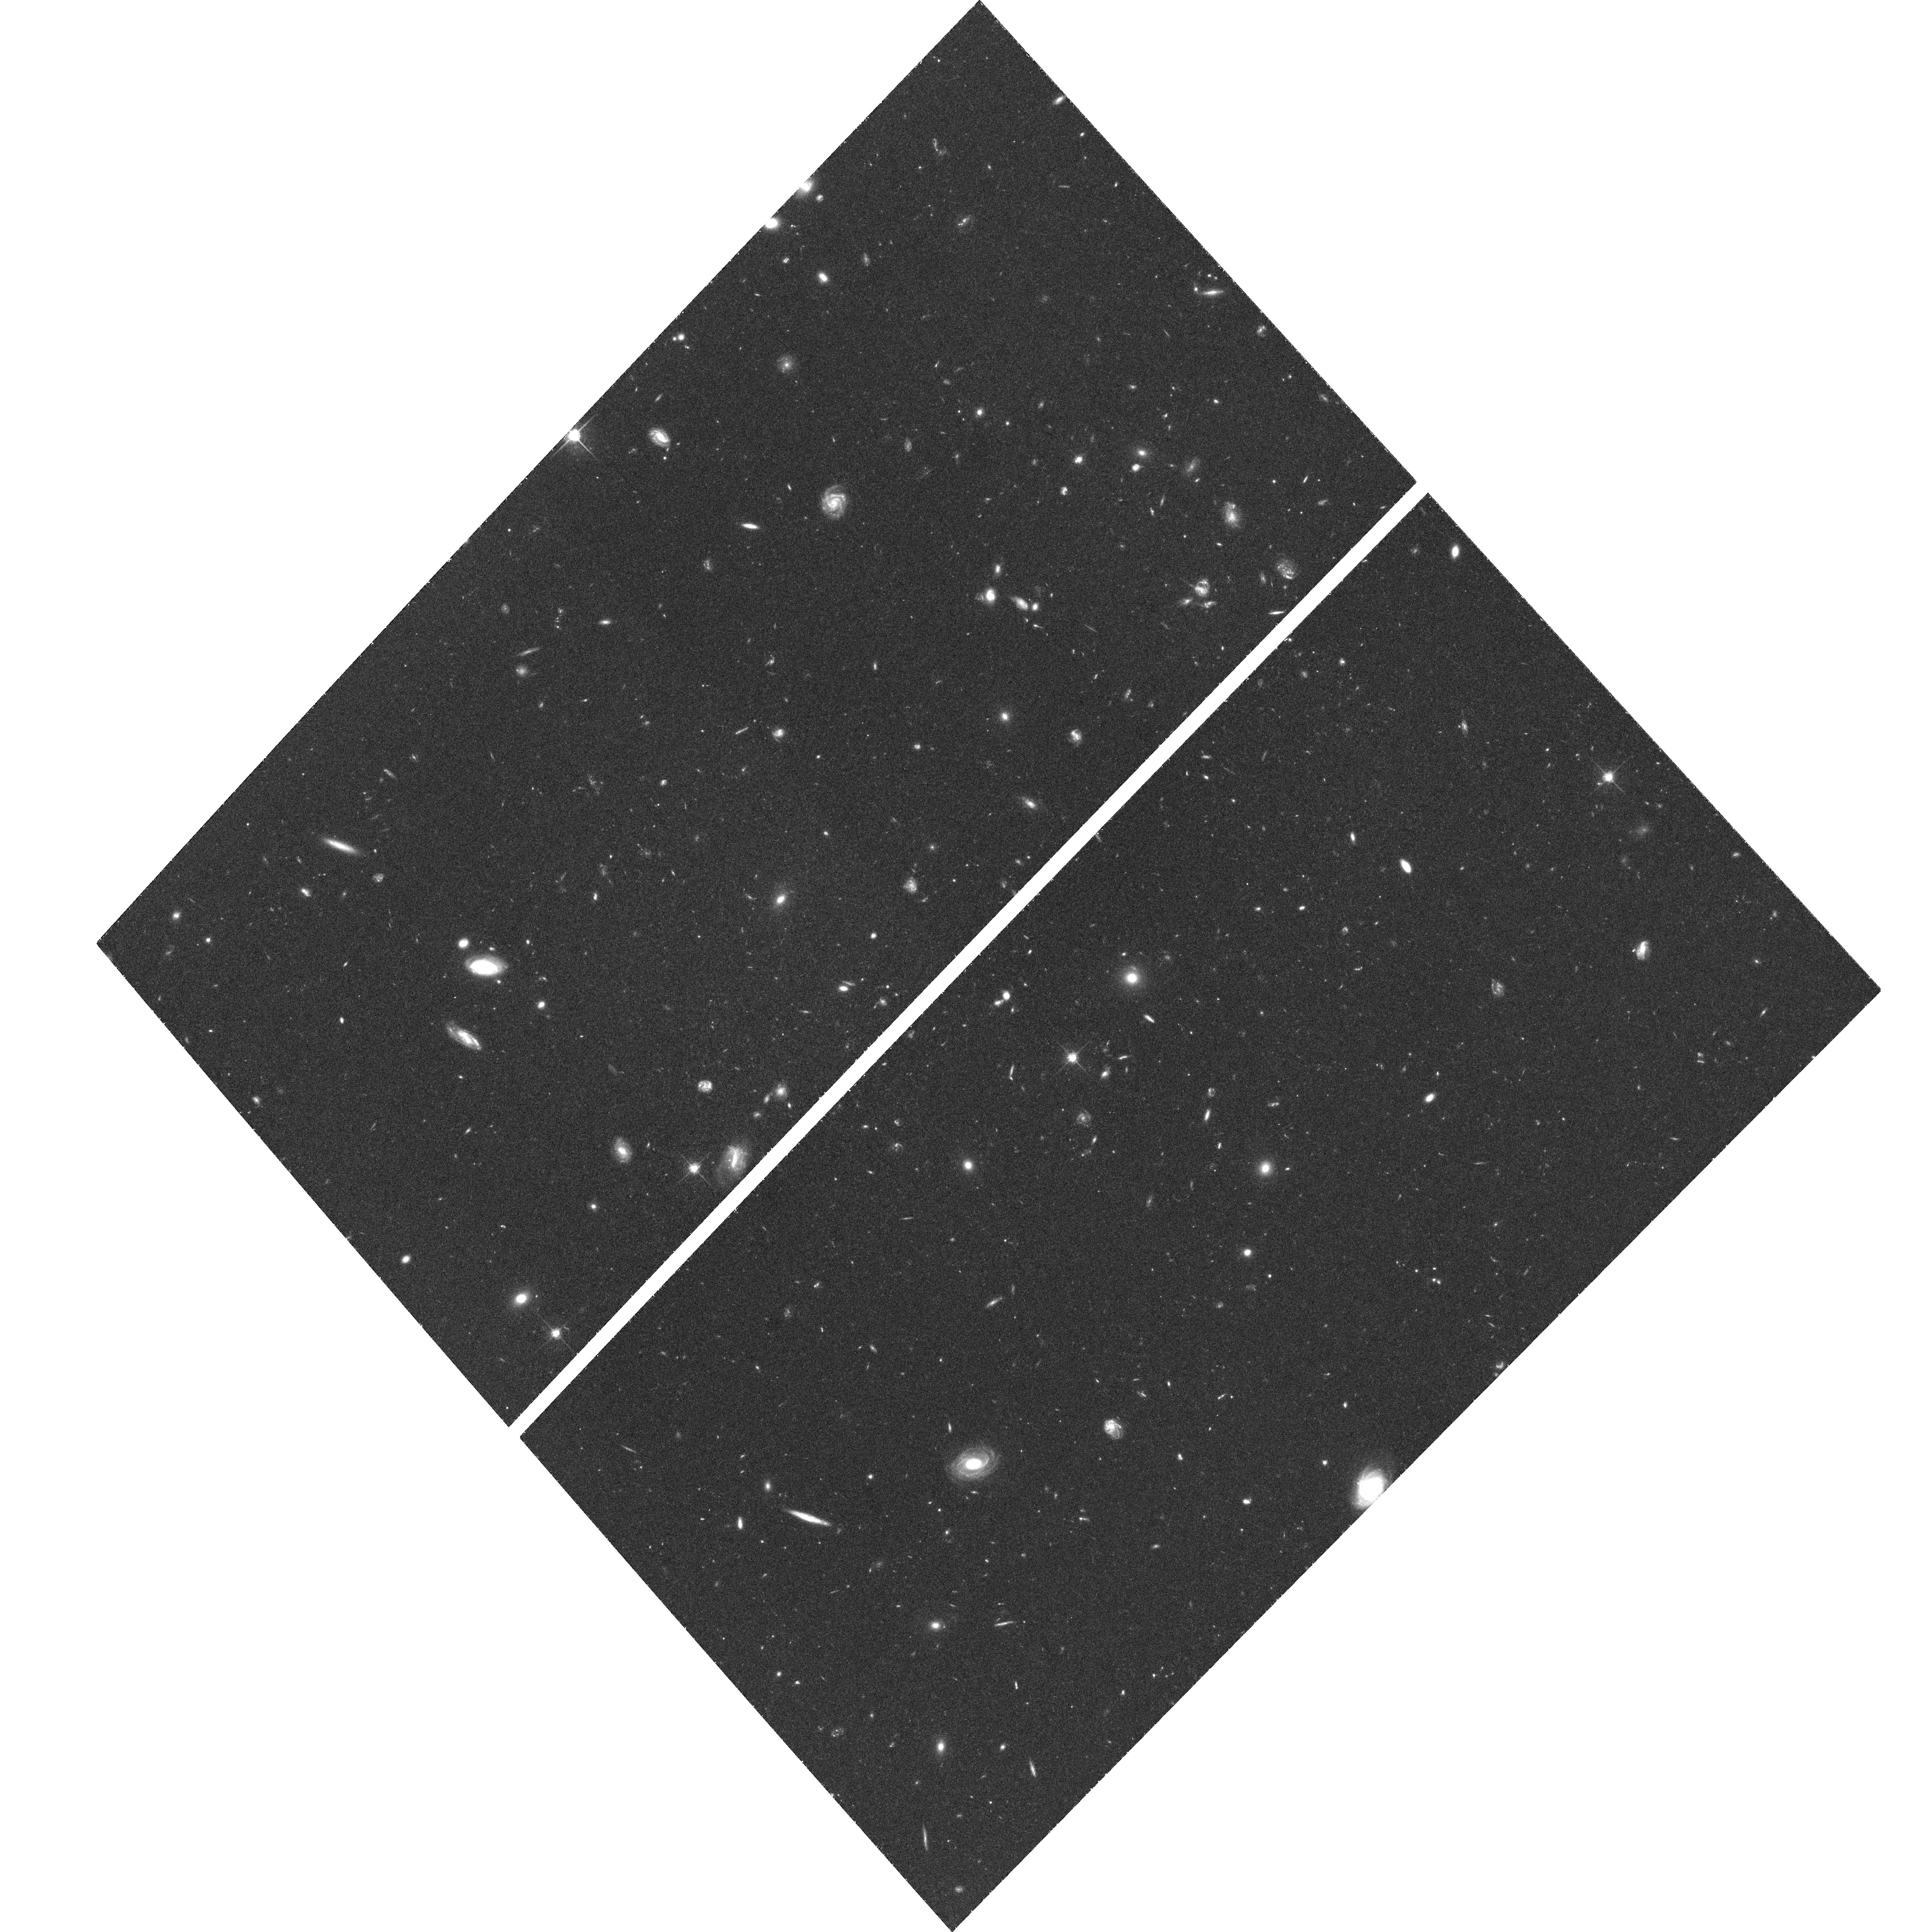
Target: CDF-SOUTH-UDF. Instrument: ACS/WFC. Filter: F775W. Exposure: 1.4 h. Observation ID: hst_9978_a0_acs_wfc_f775w_j8m8a0

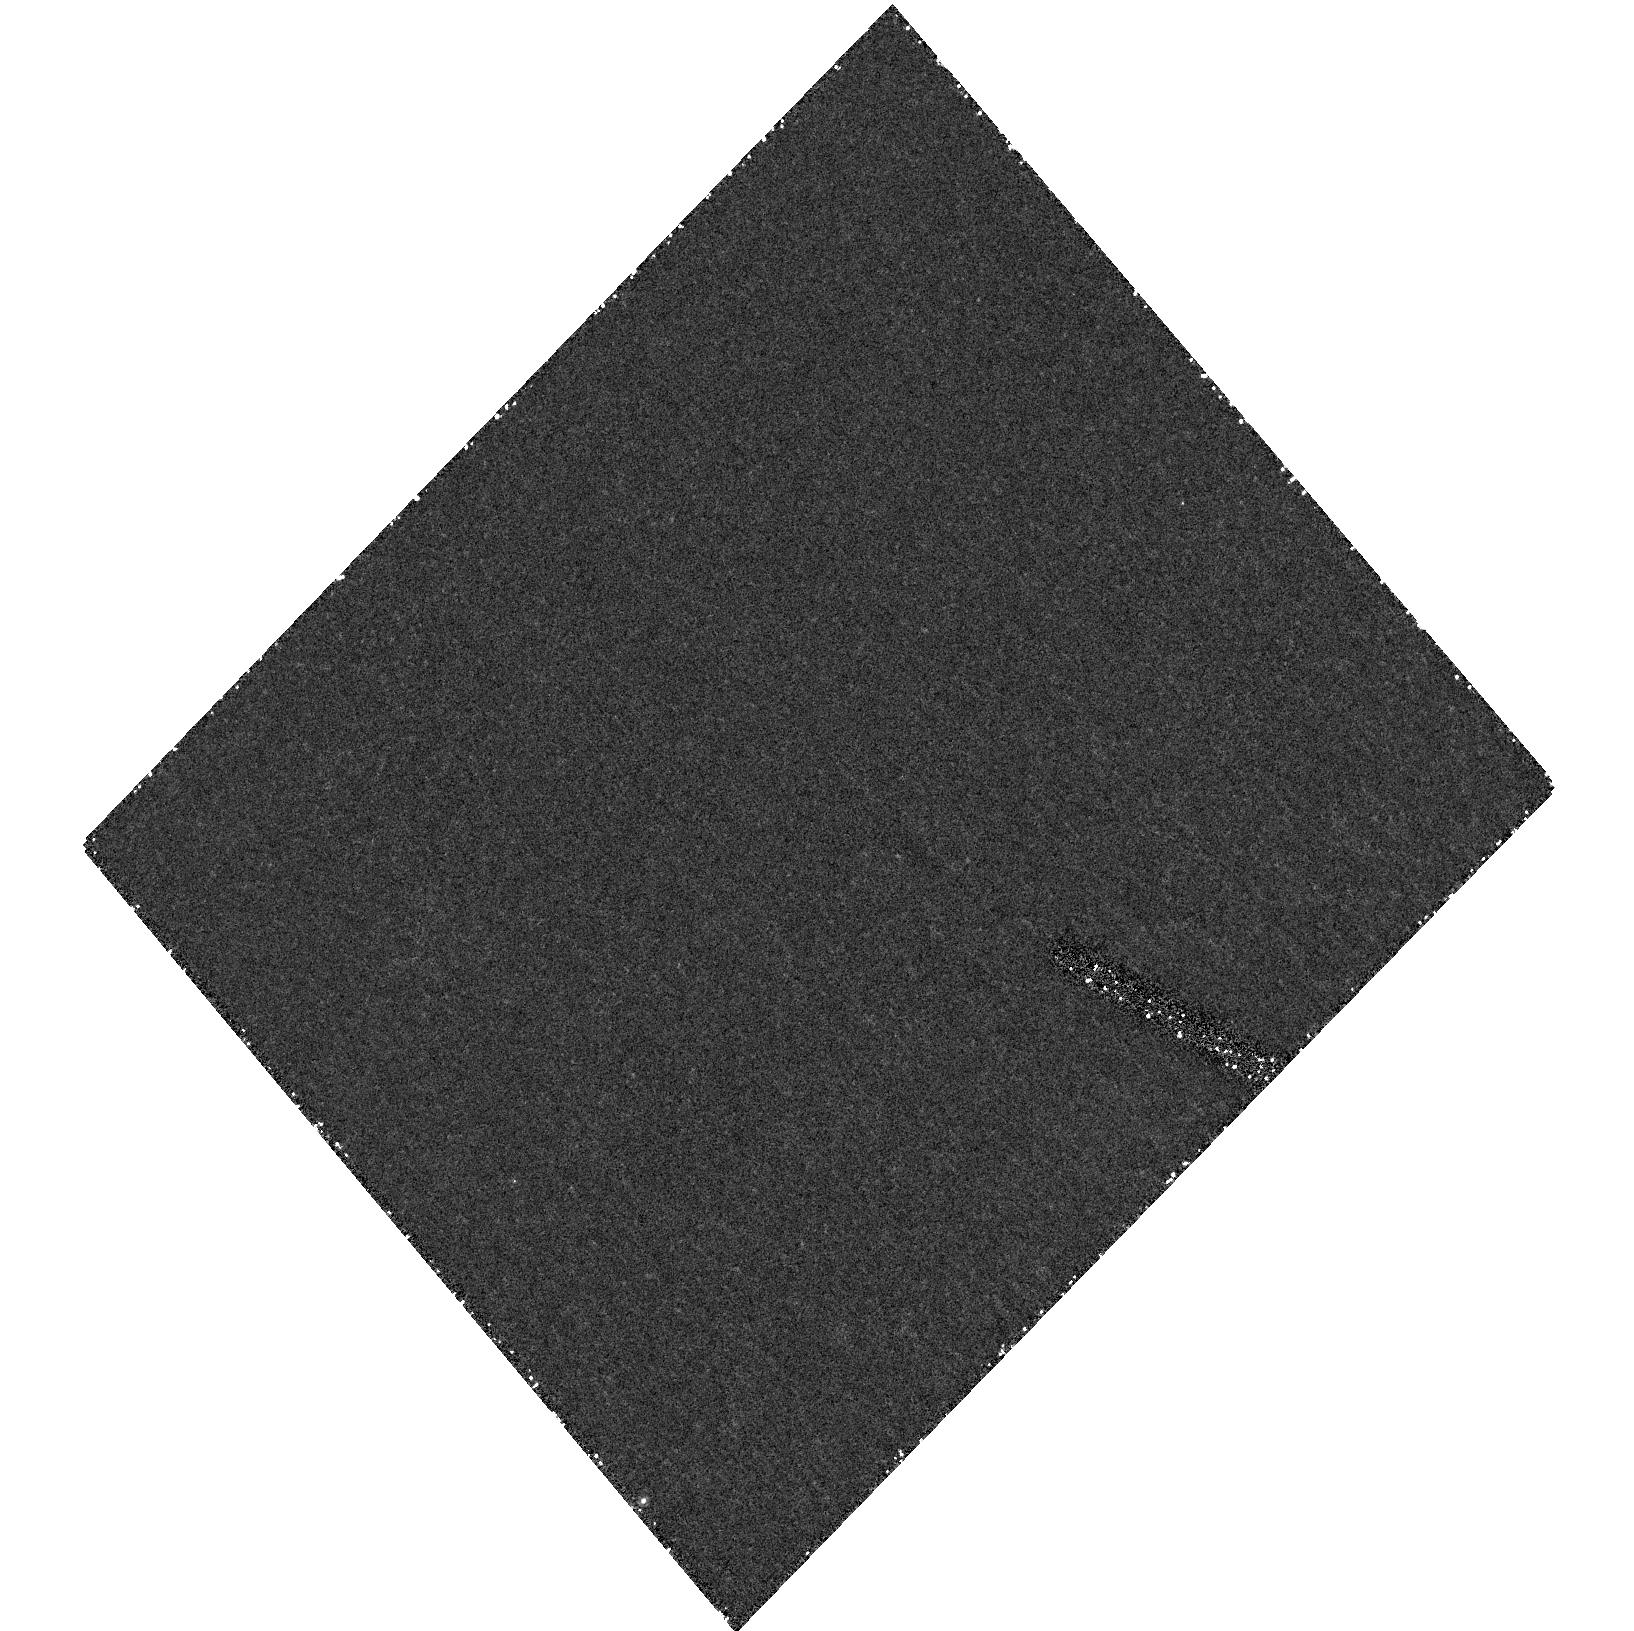
Target: field at RA 53.163°, Dec -27.791°. Instrument: ACS/HRC. Filter: F892N. Exposure: 1.2 h. Observation ID: hst_9978_81_acs_hrc_f892n_j8m881

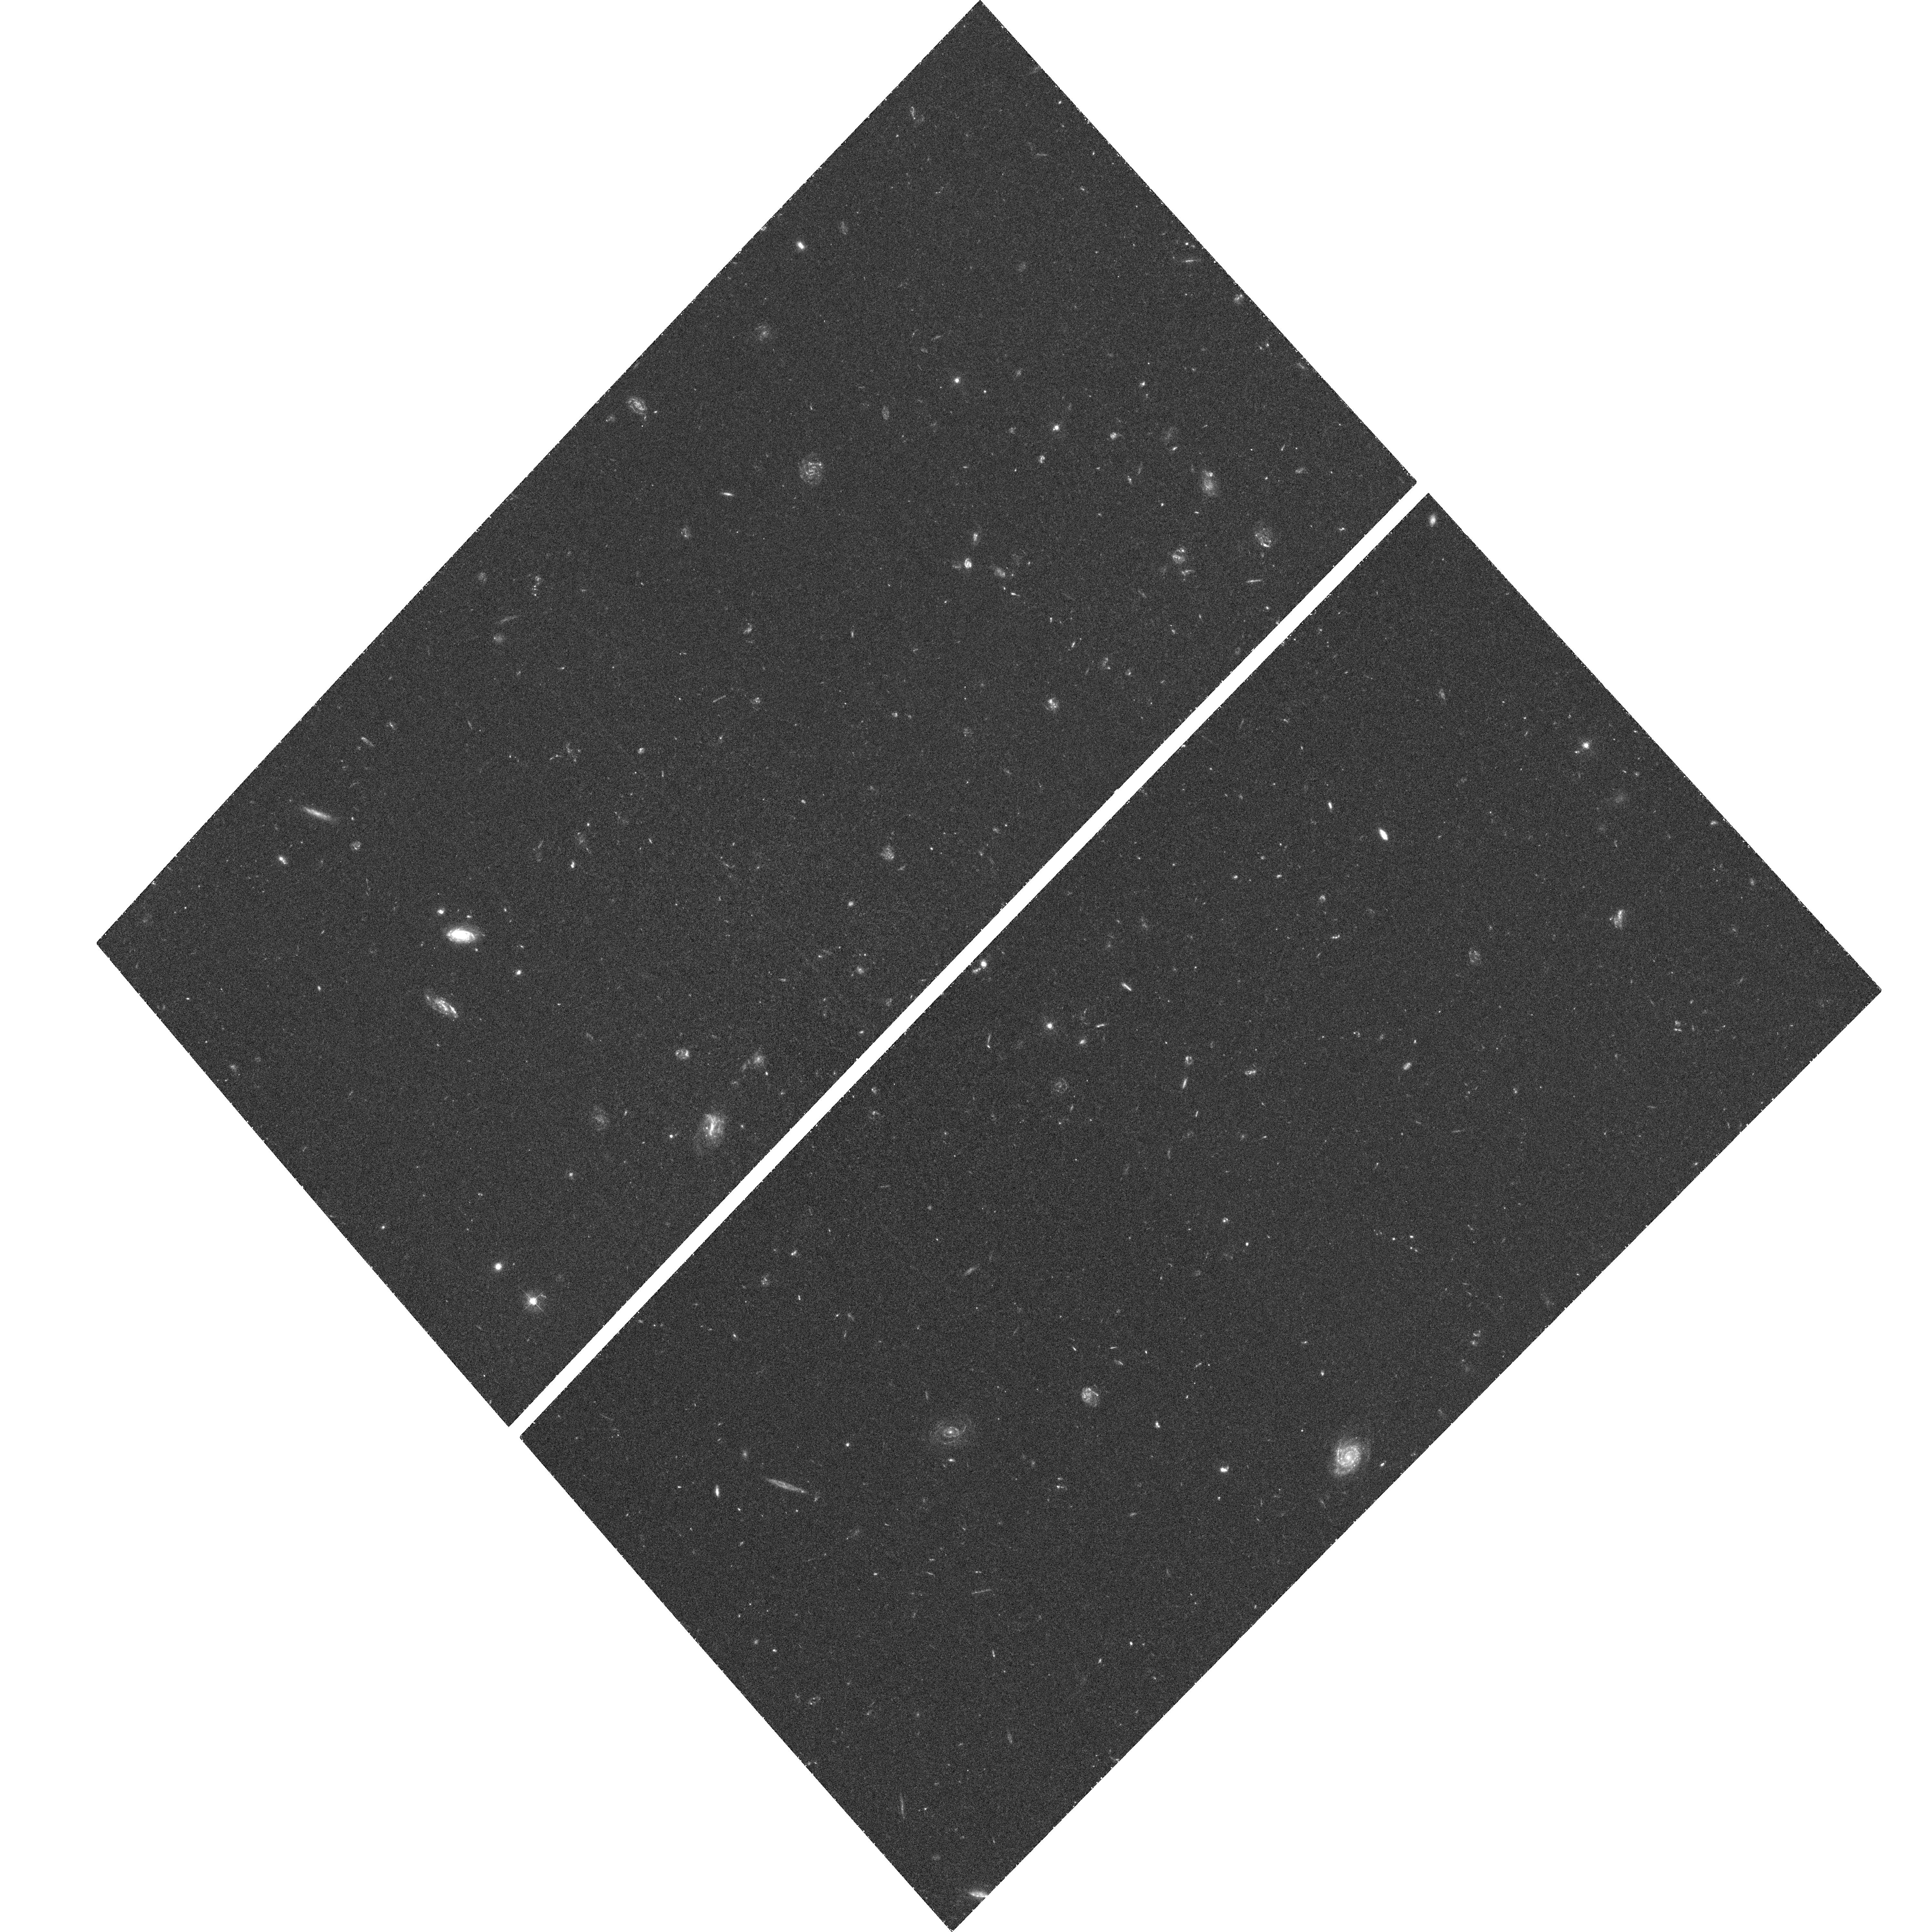
Target: CDF-SOUTH-UDF. Instrument: ACS/WFC. Filter: F435W. Exposure: 1.4 h. Observation ID: hst_9978_ac_acs_wfc_f435w_j8m8ac

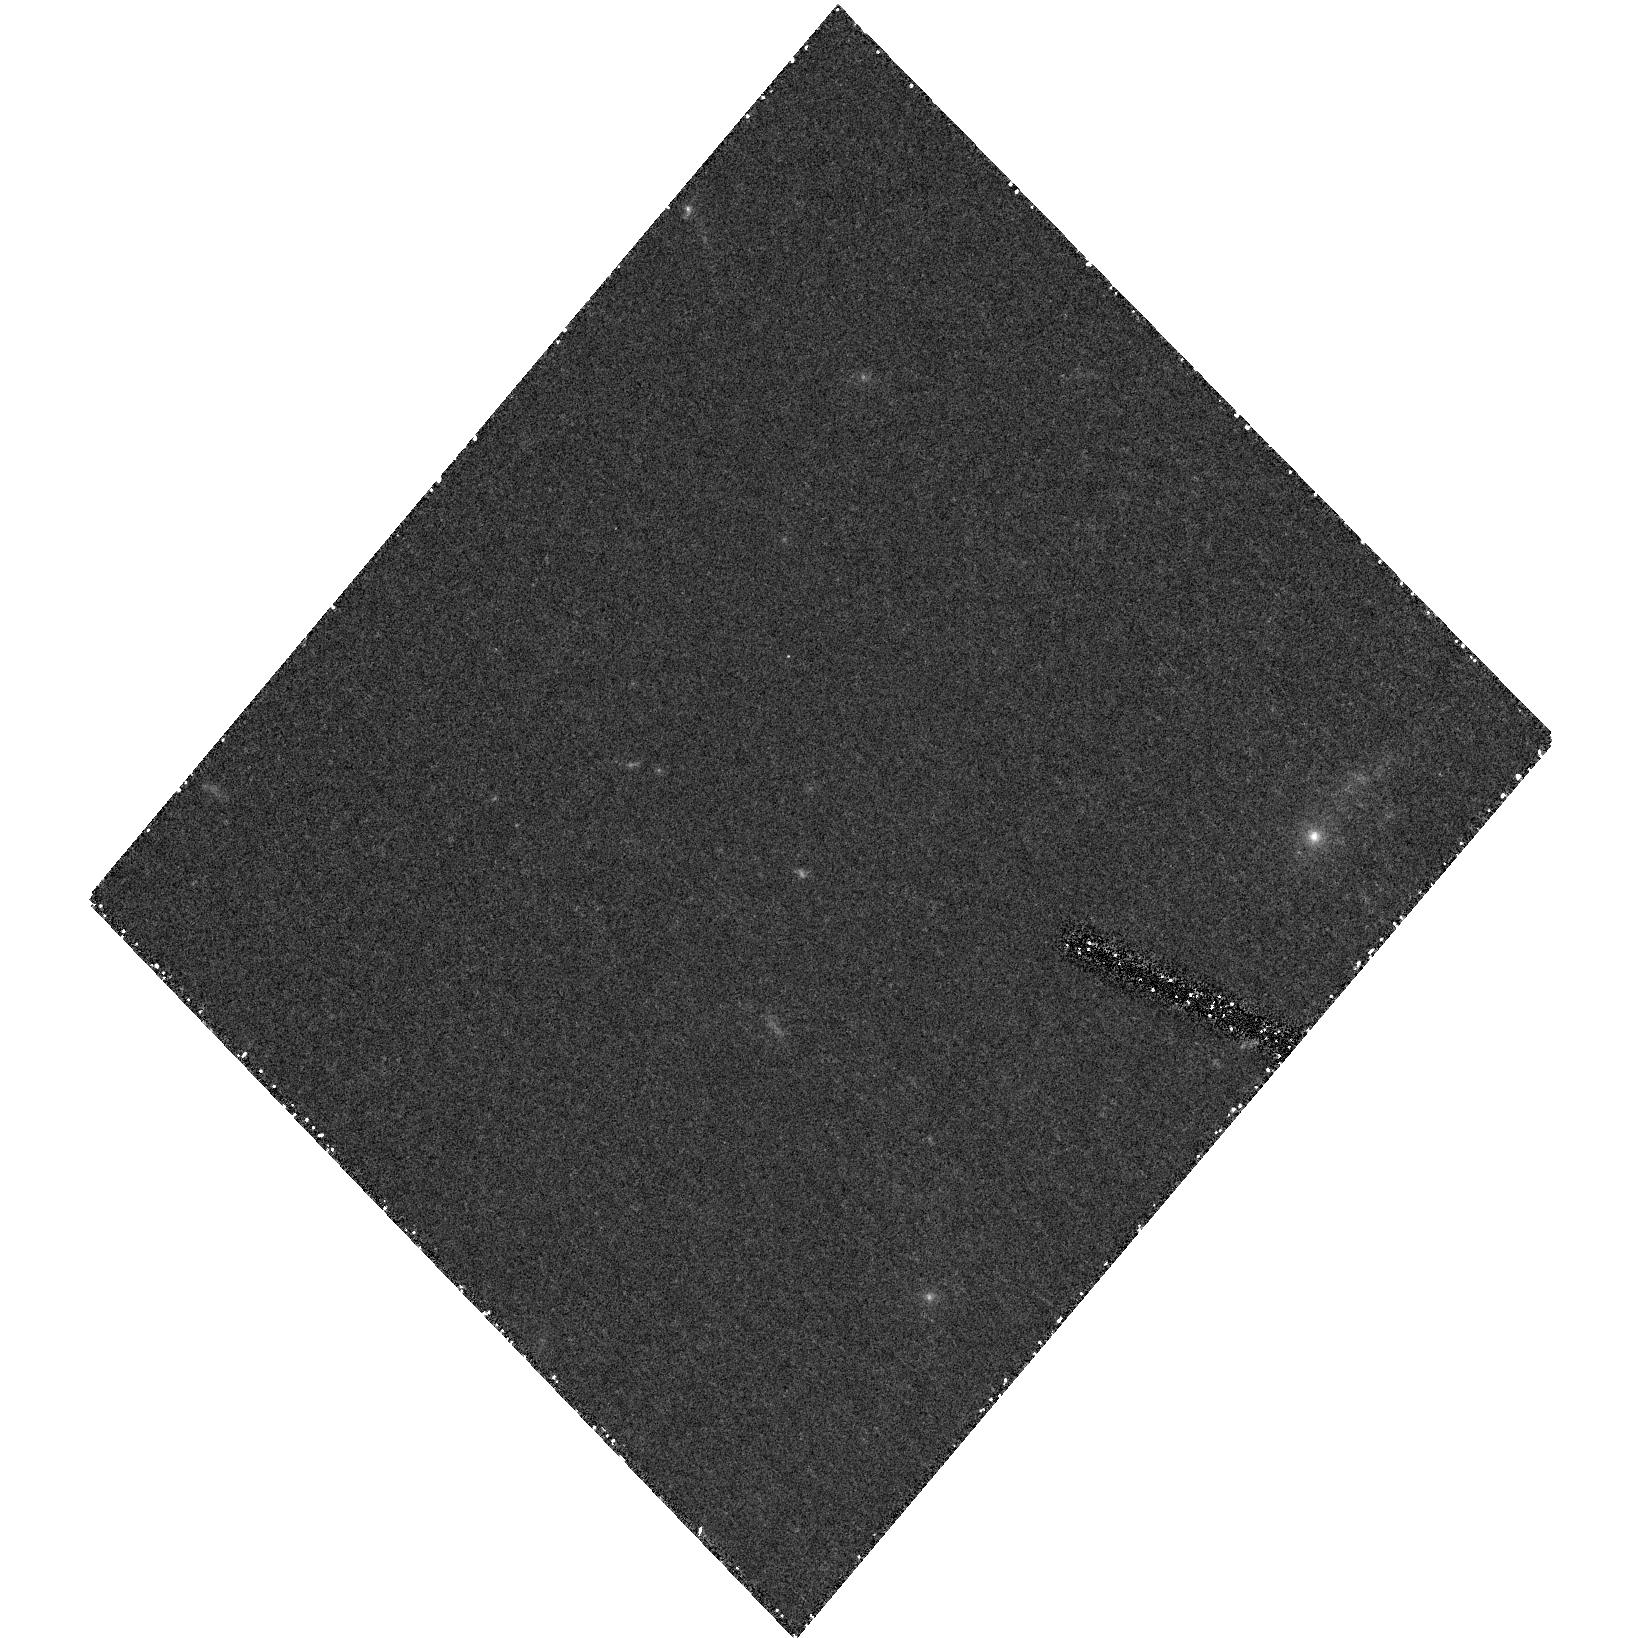
Target: field at RA 53.163°, Dec -27.791°. Instrument: ACS/HRC. Filter: F555W. Exposure: 1.2 h. Observation ID: hst_9978_a5_acs_hrc_f555w_j8m8a5

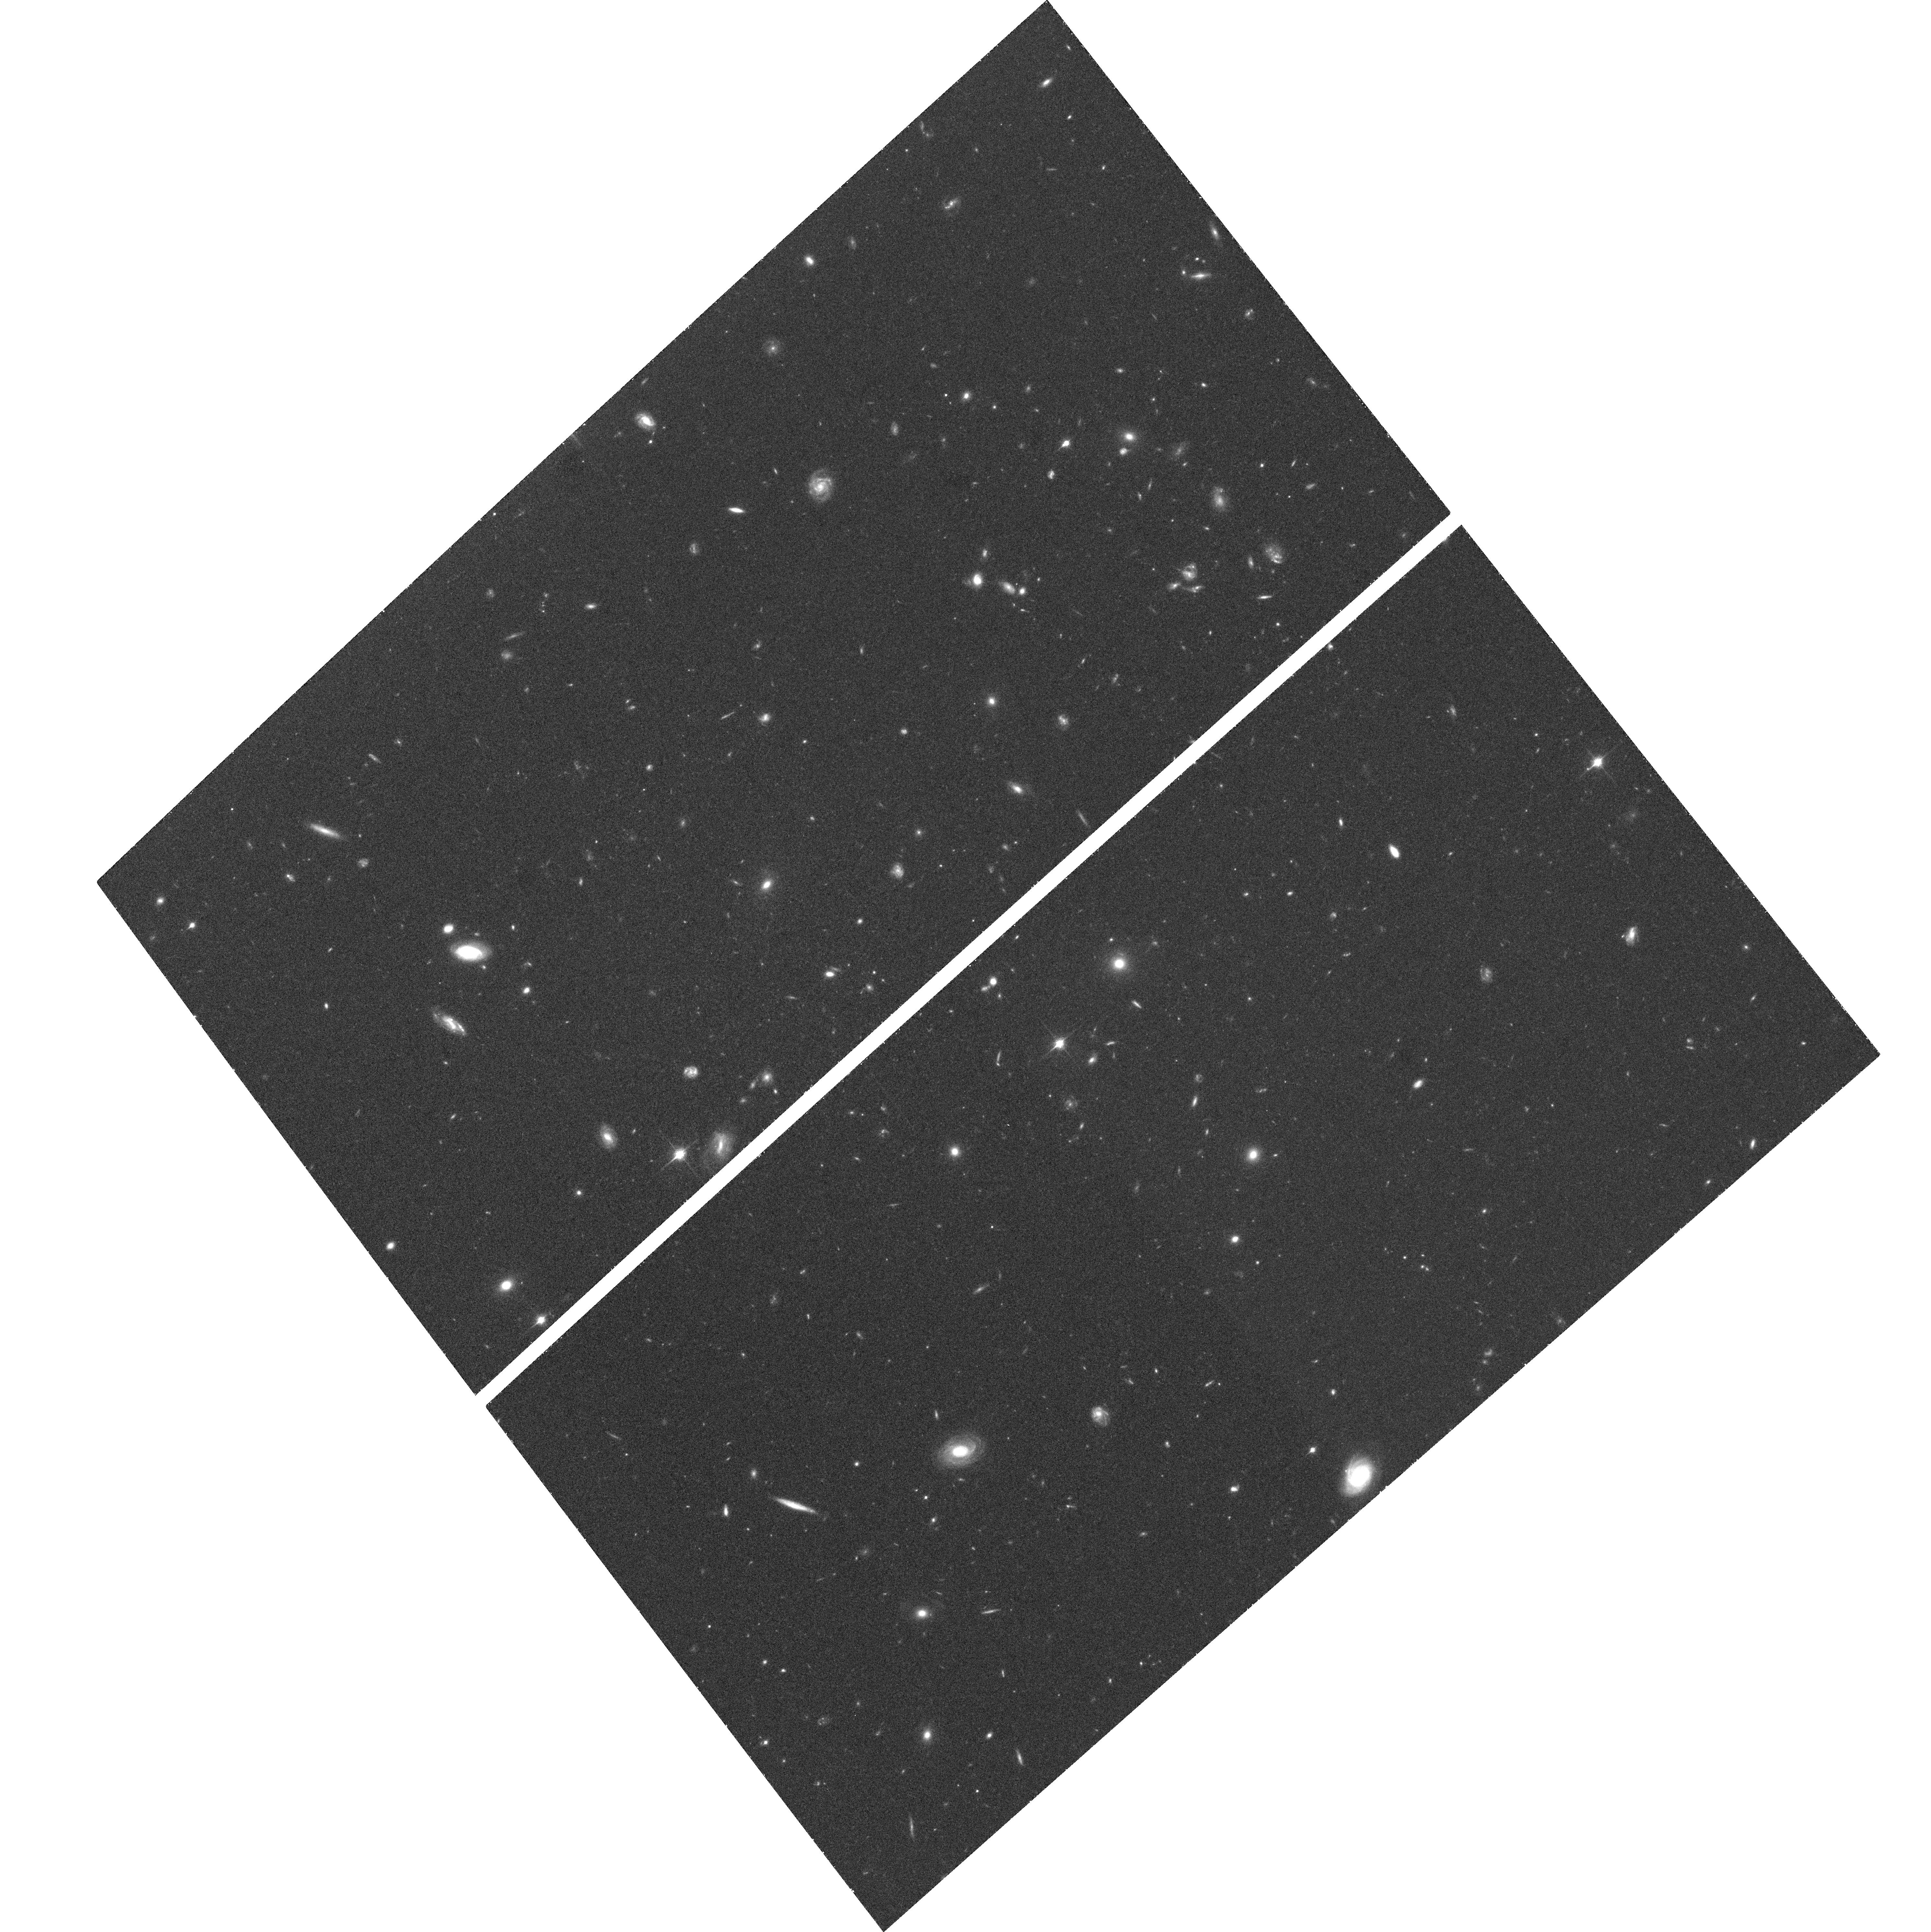
Target: CDF-SOUTH-UDF. Instrument: ACS/WFC. Filter: F850LP. Exposure: 1.4 h. Observation ID: hst_9978_7a_acs_wfc_f850lp_j8m87a

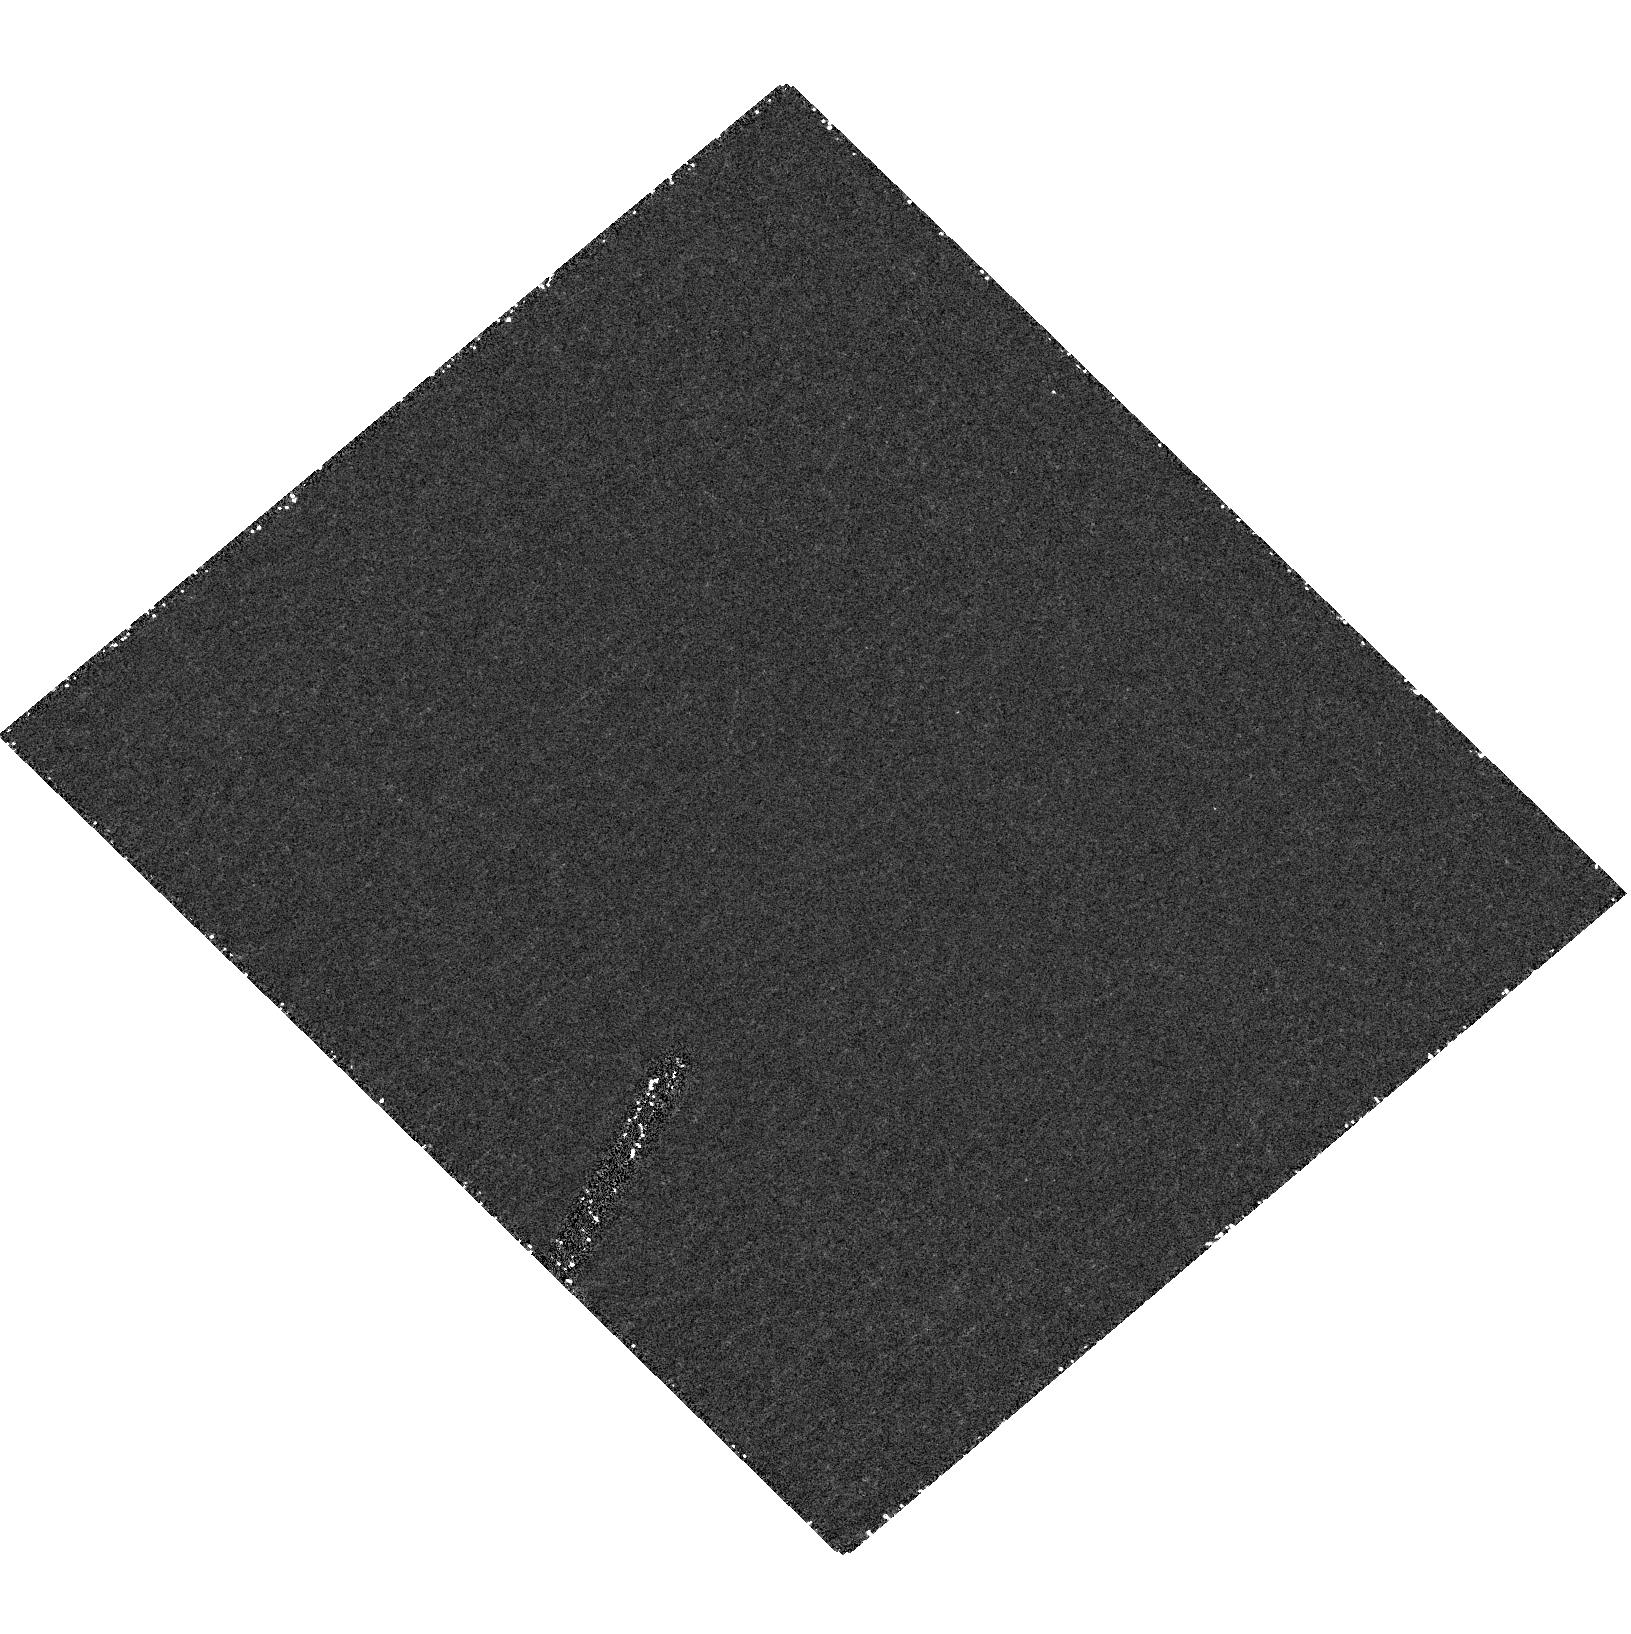
Target: field at RA 53.163°, Dec -27.791°. Instrument: ACS/HRC. Filter: F220W. Exposure: 1.2 h. Observation ID: hst_9978_12_acs_hrc_f220w_j8m812

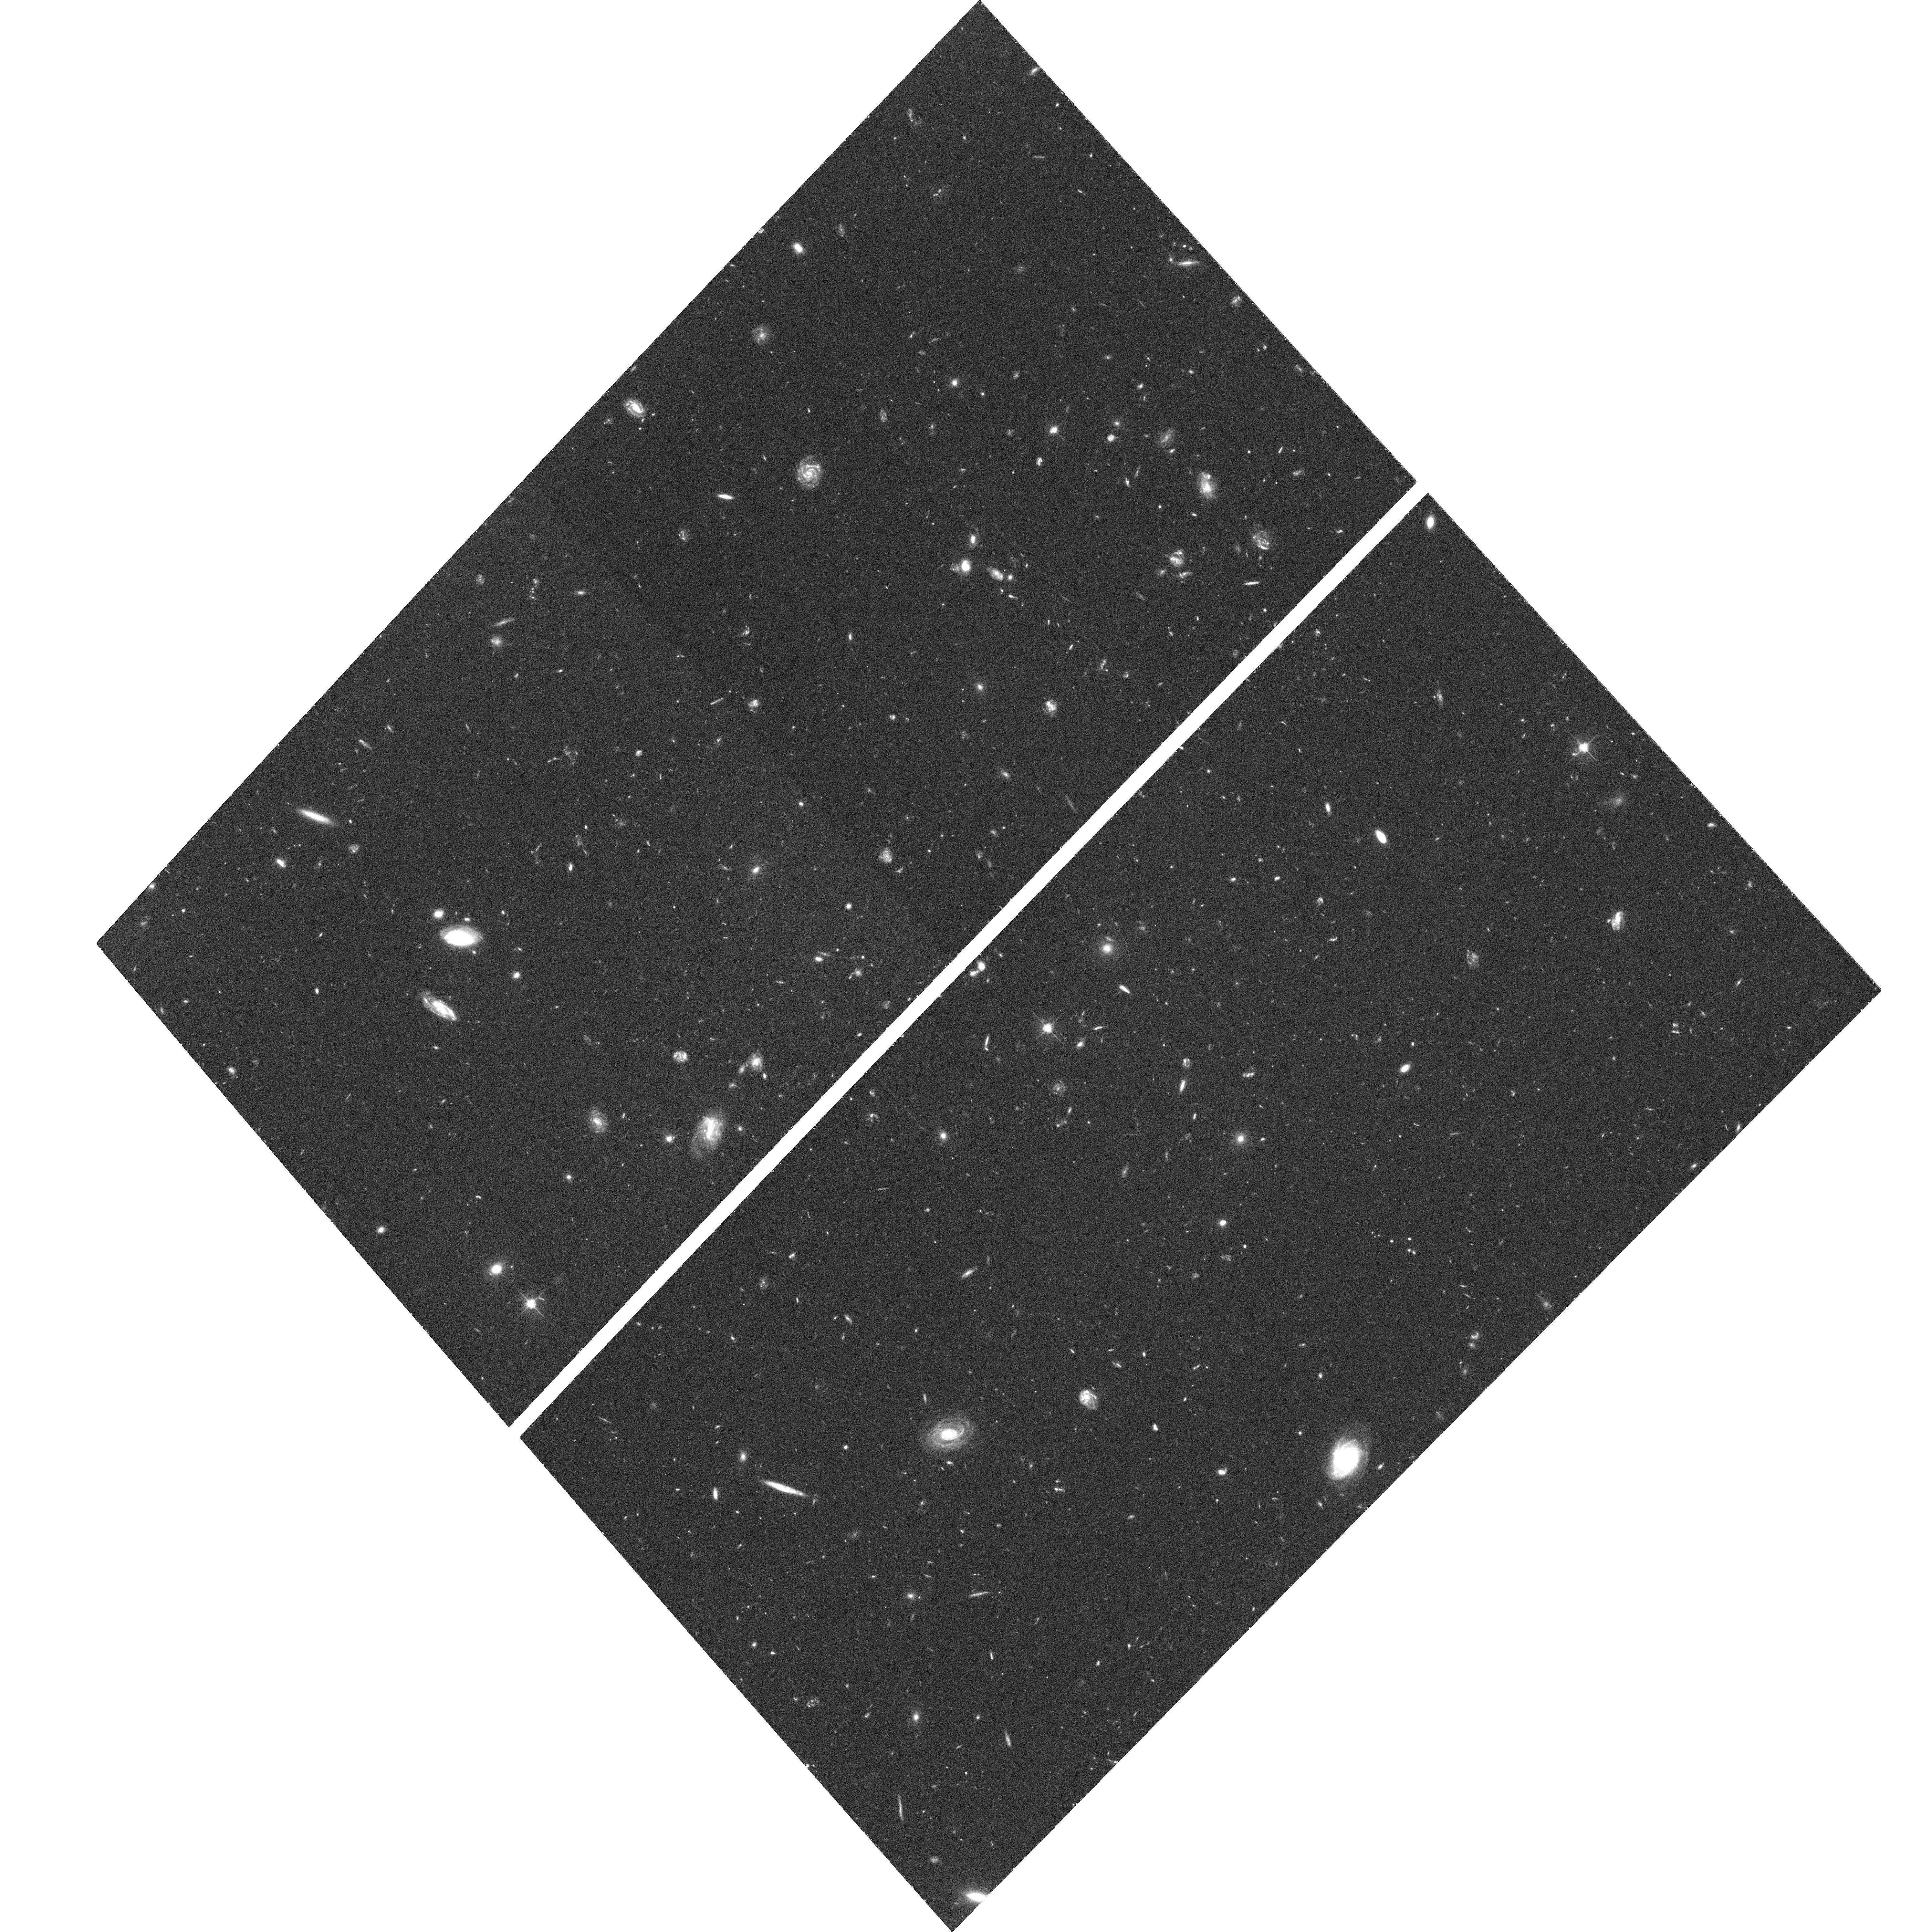
Target: CDF-SOUTH-UDF. Instrument: ACS/WFC. Filter: F606W. Exposure: 1.3 h. Observation ID: hst_9978_bc_acs_wfc_f606w_j8m8bc

The Ultra Deep Field with ACS (PI: Beckwith, Steven)

The ACS Ultra Deep Field (UDF) is a survey carried out by using Director's Discretionary time. The main science driver are galaxy evolution and cosmology. The primary instrument is the Advanced Camera for Surveys but WFPC2 and NICMOS will also be used in parallel. The data will be made public. The UDF consists of a single ultra-deep field (410 orbits in total) within the CDF-S GOODS area. The survey will use four filters: F435W (55 orbits), F606W (55 orbits), F775W (150 orbits), and F850LP (150 orbits). The F435W (B) and F606W (V) exposures will be one magnitude deeper than the equivalent HDF filters. The F775W (I) exposure will be 1.5 magnitude deeper than the equivalent HDF exposure. The depth in F775W and F850LP is optimized for searching very red objects - like z=6 galaxies - at the detection limit of the F850LP image. The pointing will be RA(J2000)=3 32 40.0 and Decl.(J2000)=-27 48 00. These coordinates may change slightly due to guide star availability and implementation issues. We will attempt to include in the field both a spectroscopically confirmed z=5.8 galaxy and a spectroscopically confirmed type Ia SN at z=1.3. The pointing avoids the gaps with the lowest effective exposure on the Chandra ACIS image of CDFS. This basic structure of the survey represents a consensus recommendation of a Scientific Advisory Committee to the STScI Director Steven Beckwith. A local Working Group is looking in detail at the implementation of the survey.